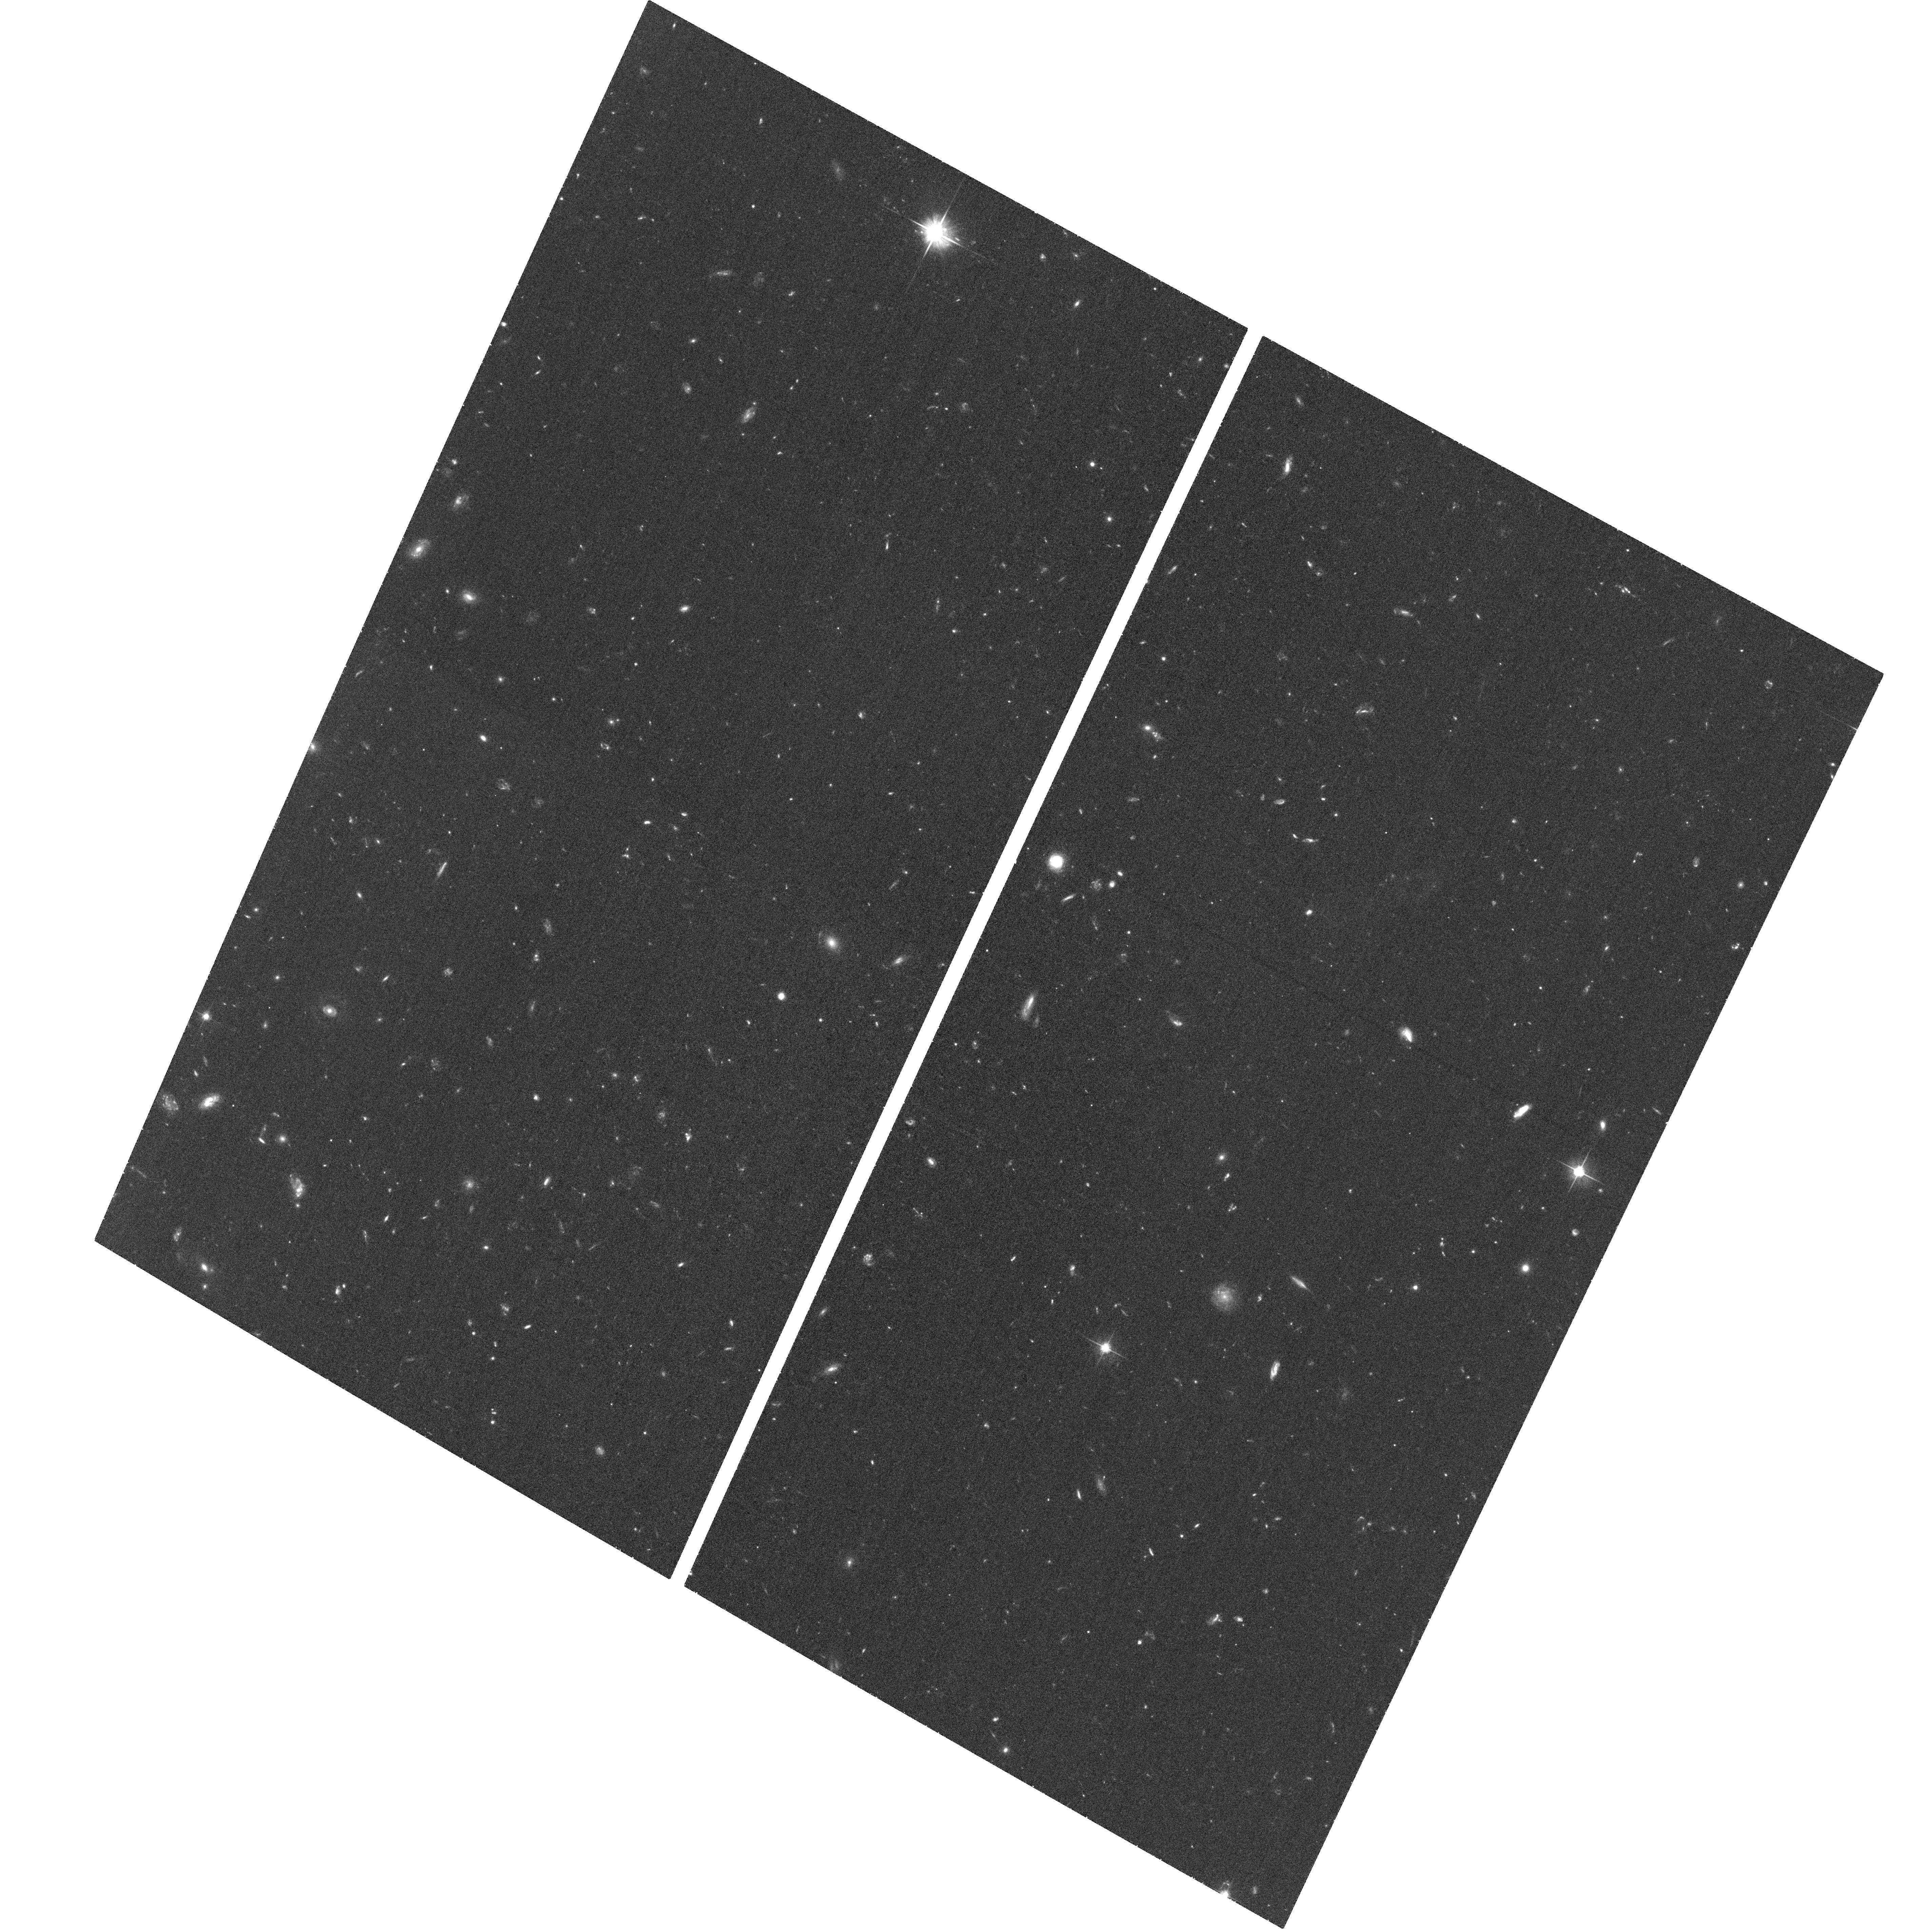
Target: SPTCLJ2331-5051
Instrument: ACS/WFC
Filter: F606W
Exposure: 32 min
Observation ID: hst_12246_23_acs_wfc_f606w_jbke23

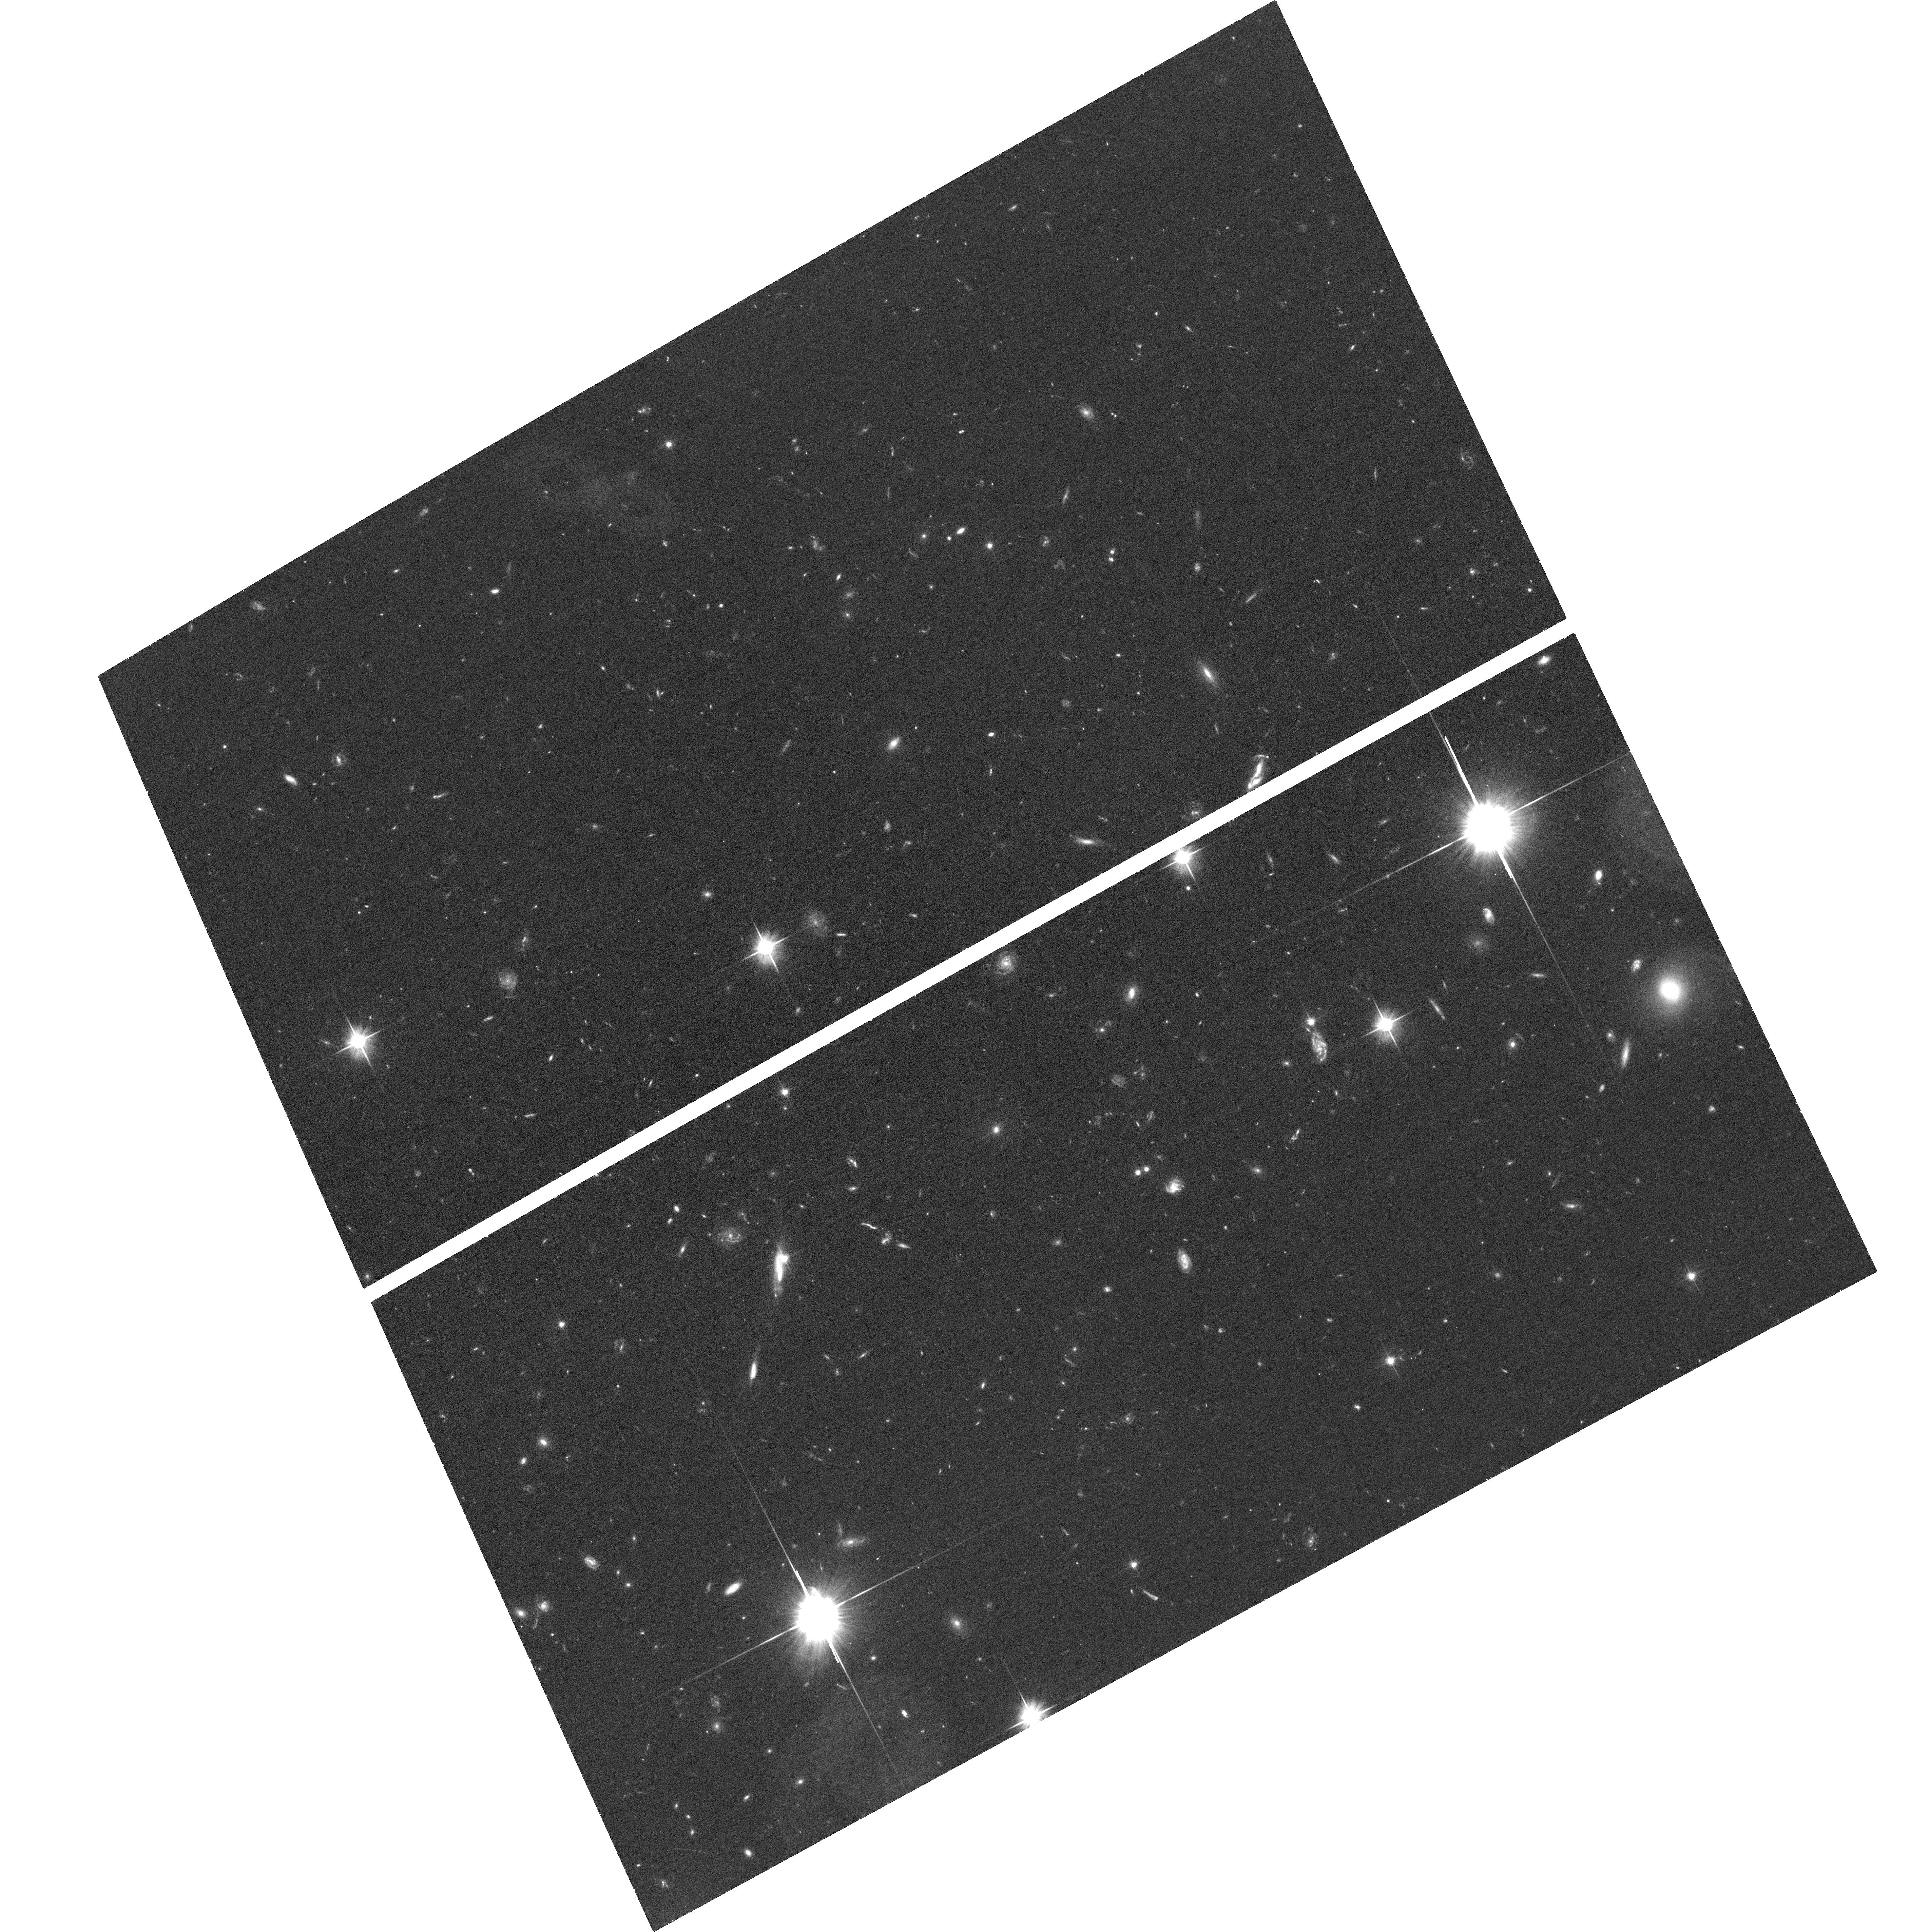
Target: SPTCLJ0000-5748
Instrument: ACS/WFC
Filter: F606W
Exposure: 32 min
Observation ID: hst_12246_01_acs_wfc_f606w_jbke01

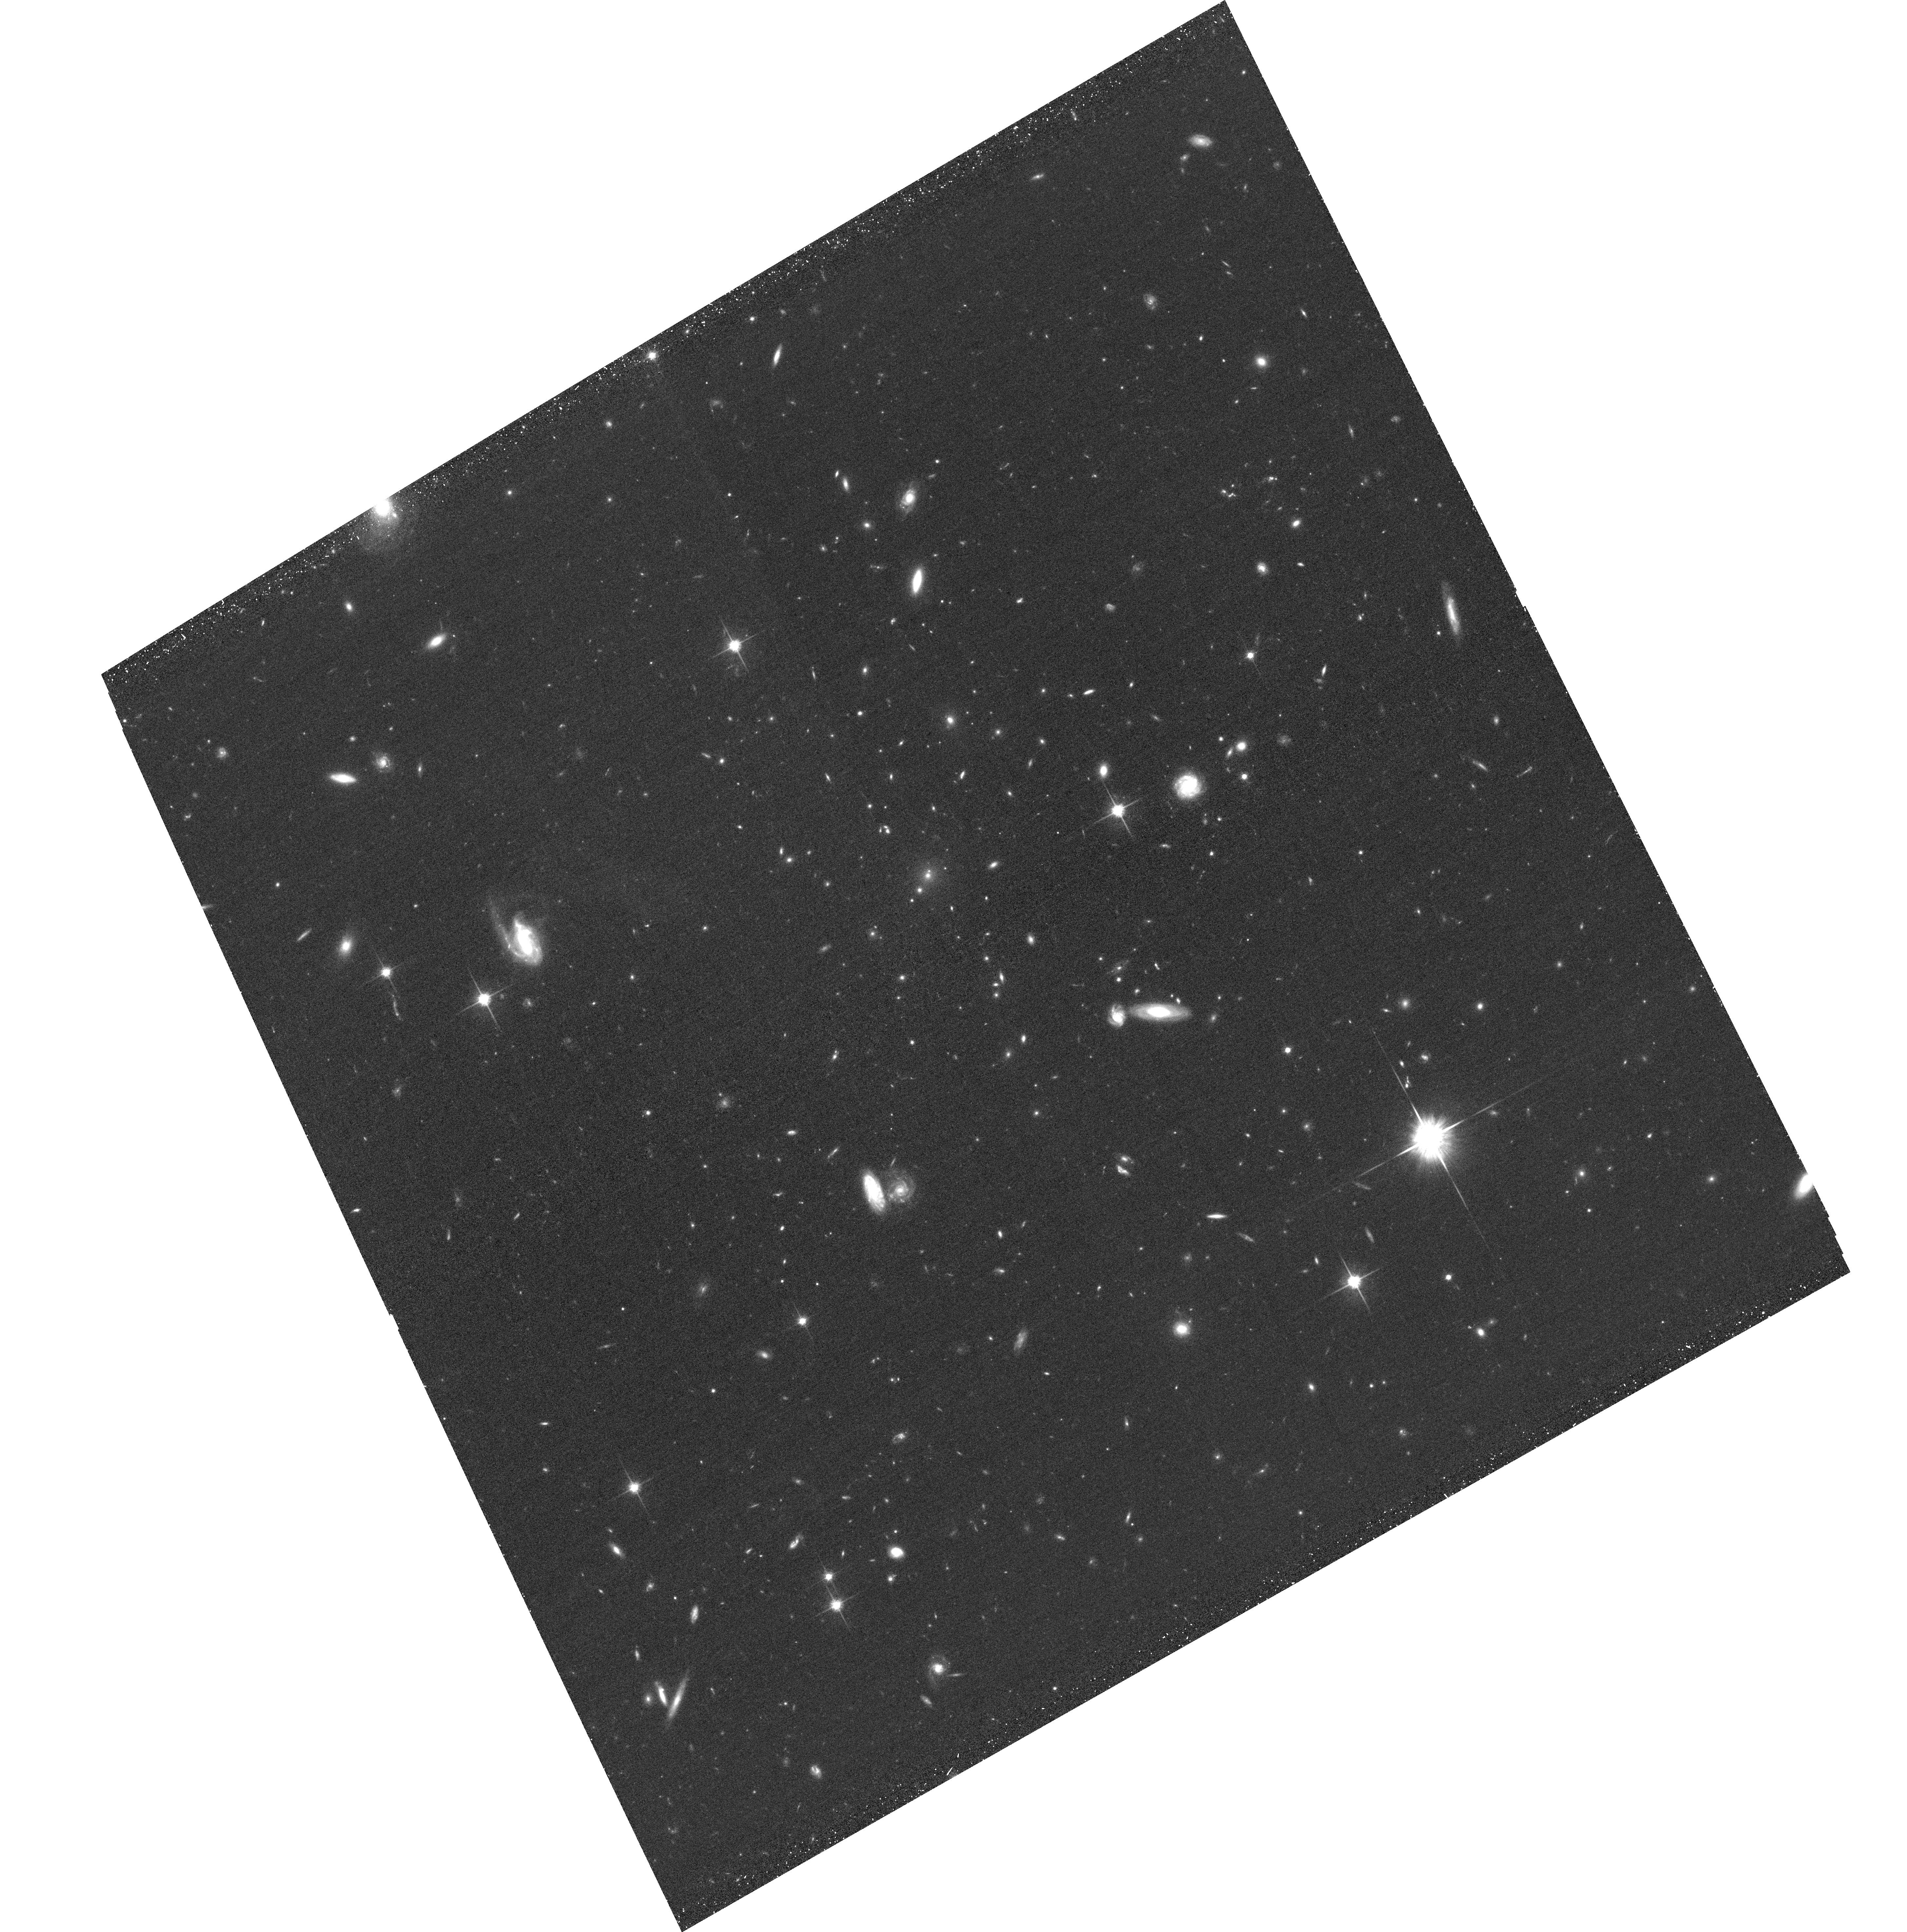
Target: SPTCLJ2341-5119
Instrument: ACS/WFC
Filter: F814W
Exposure: 32 min
Observation ID: hst_12246_10_acs_wfc_f814w_jbke10

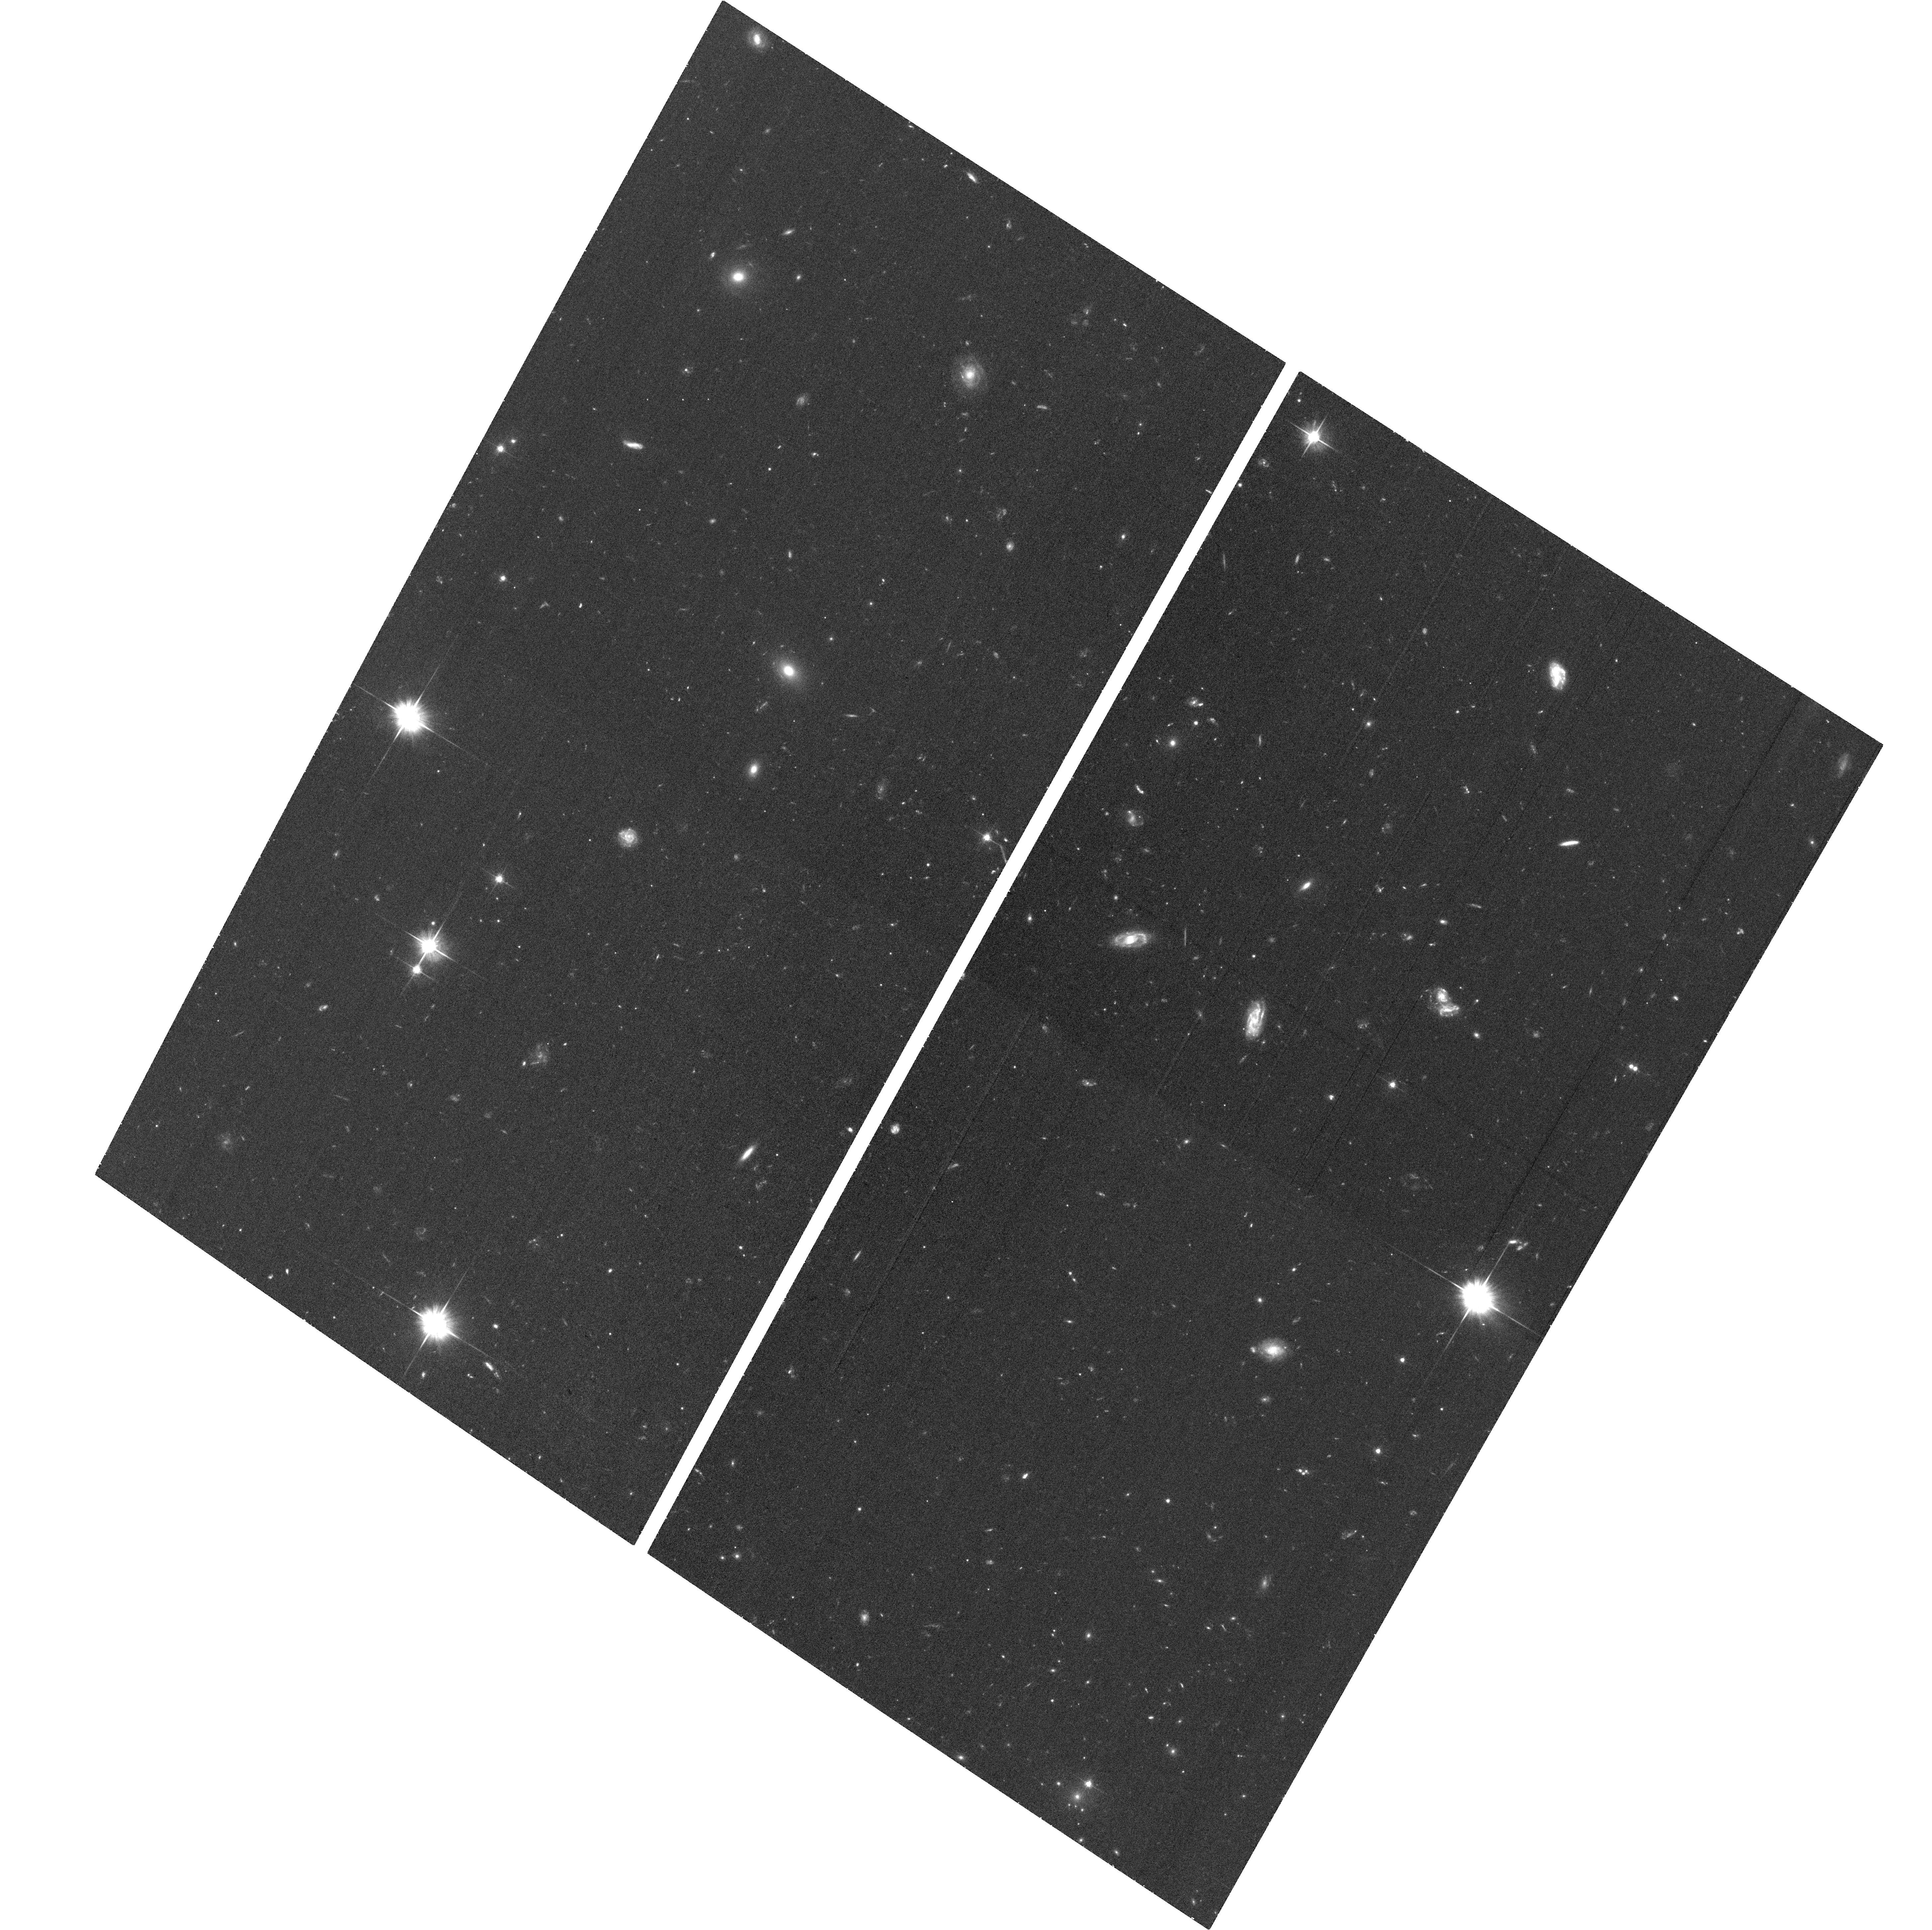
Target: SPTCLJ2337-5942
Instrument: ACS/WFC
Filter: F606W
Exposure: 32 min
Observation ID: hst_12246_26_acs_wfc_f606w_jbke26

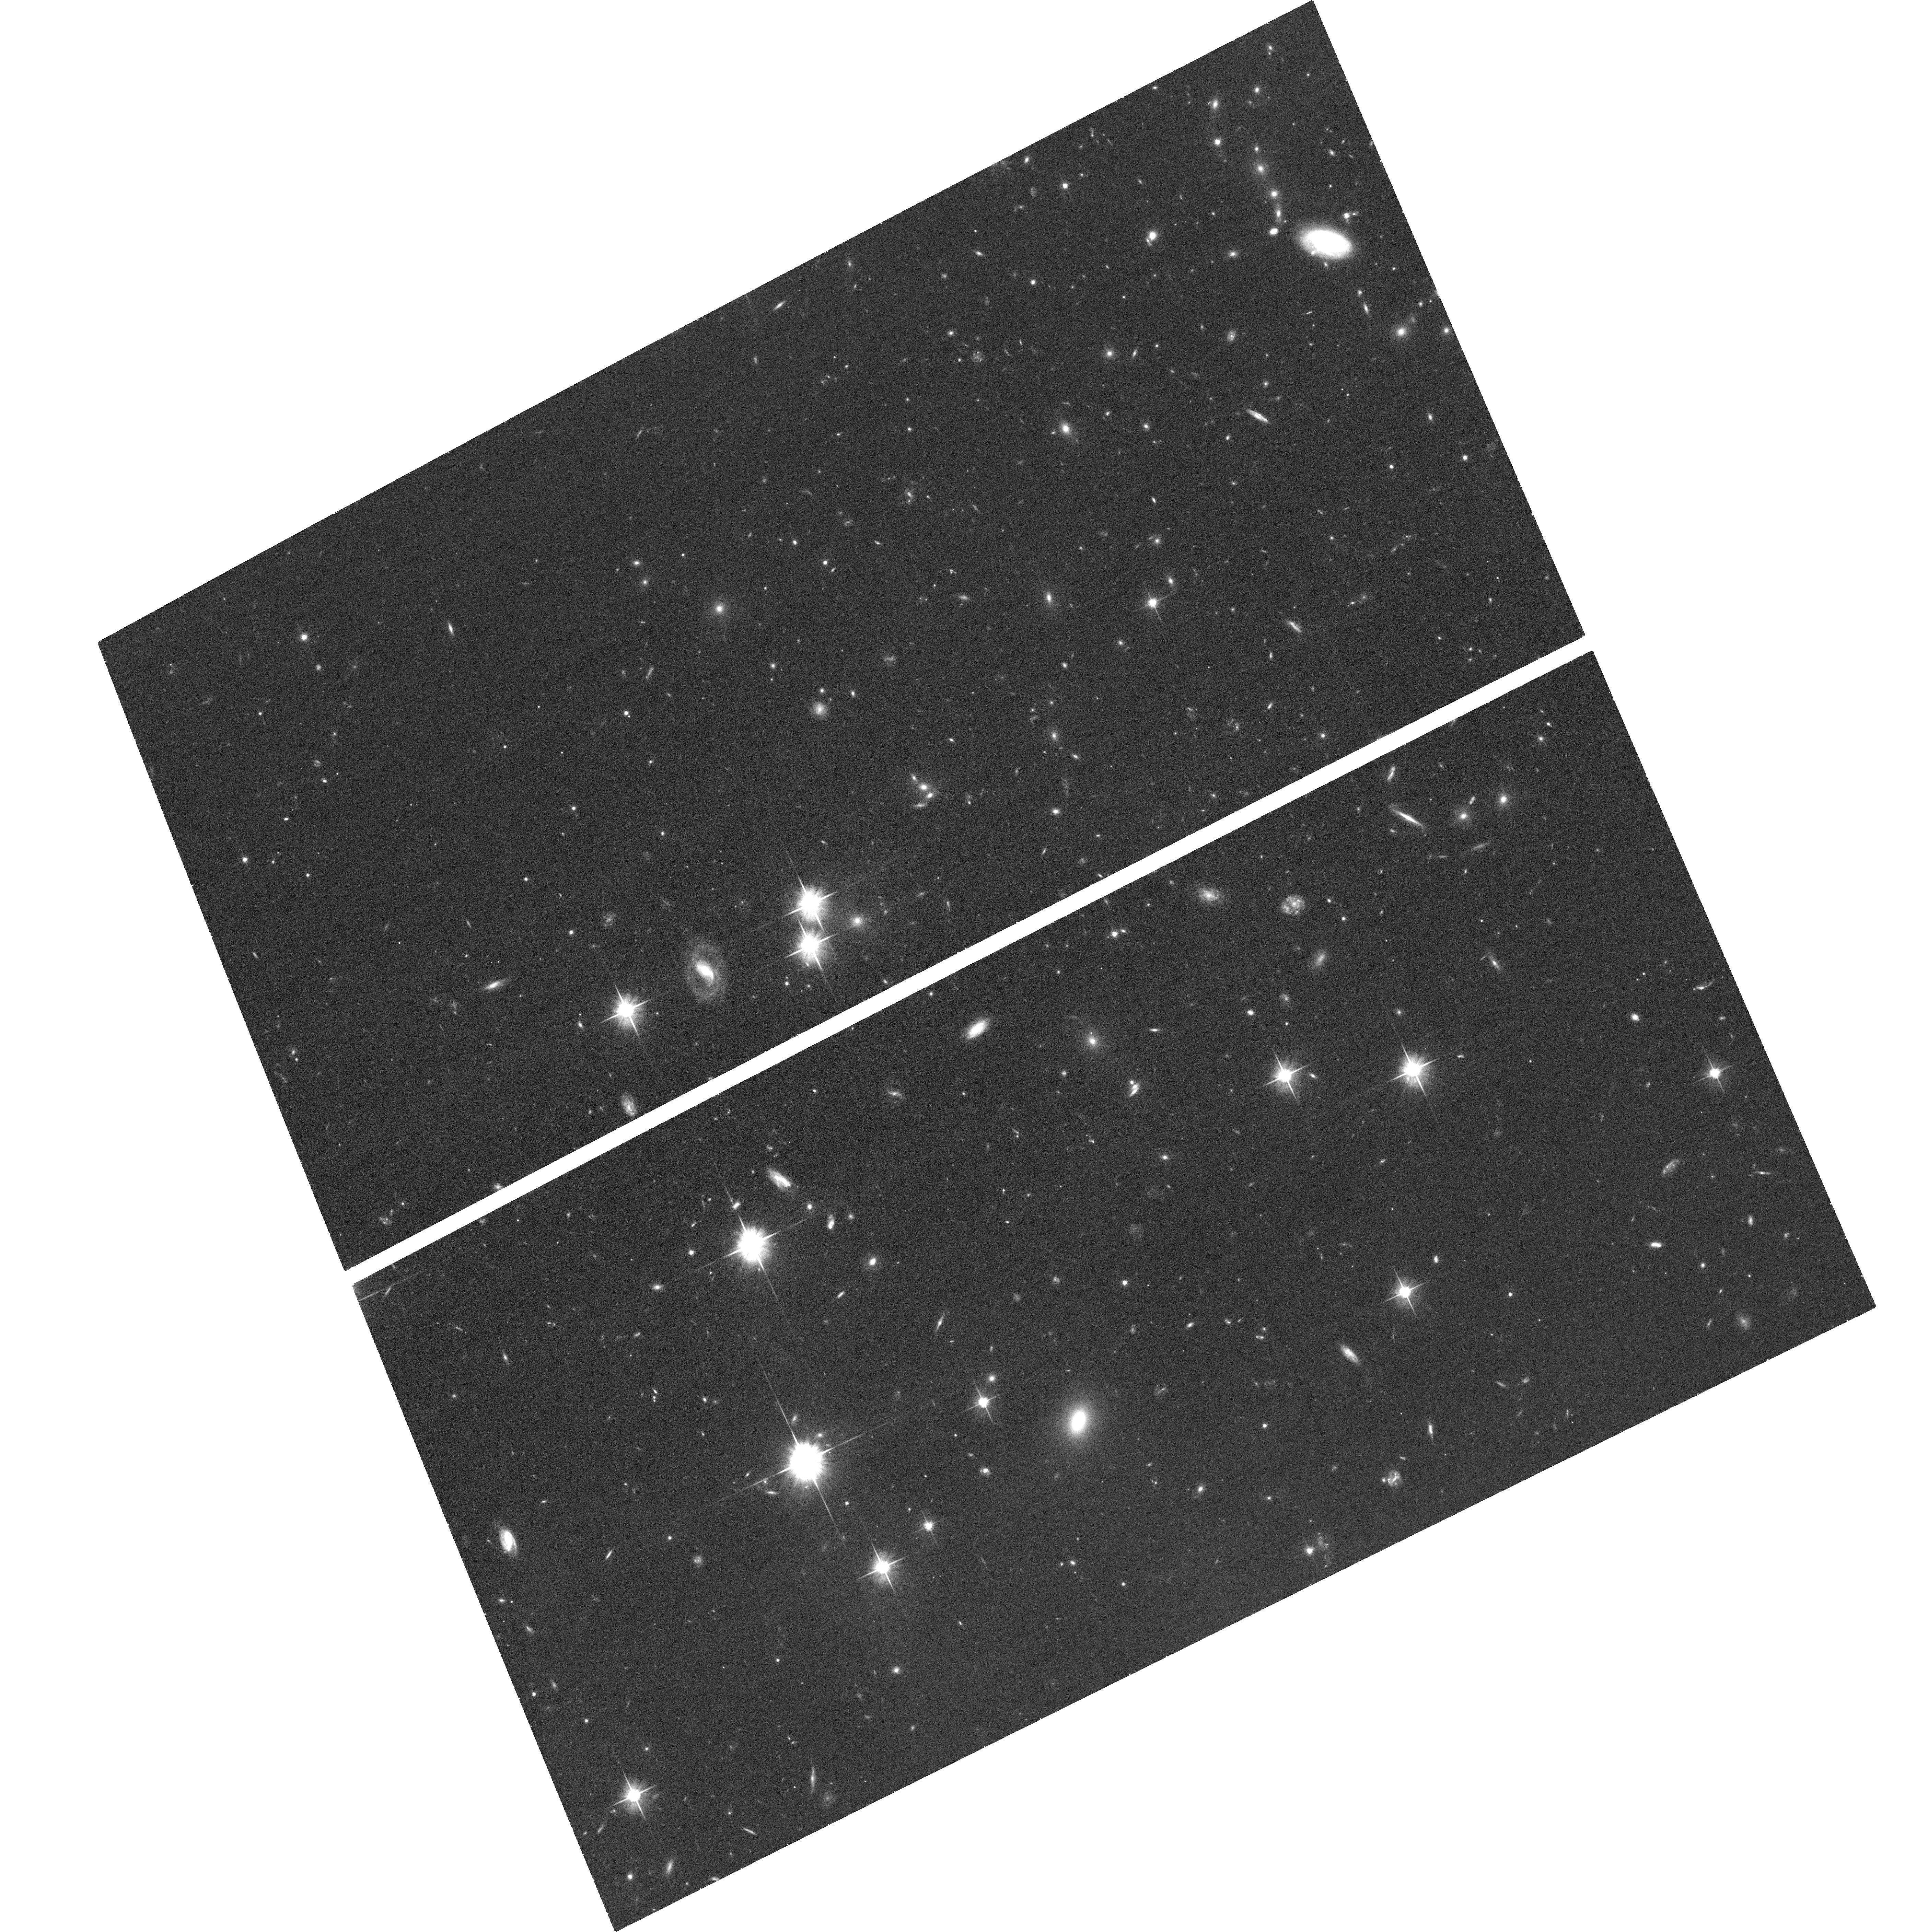
Target: SPTCLJ0559-5249
Instrument: ACS/WFC
Filter: F606W
Exposure: 32 min
Observation ID: hst_12246_19_acs_wfc_f606w_jbke19

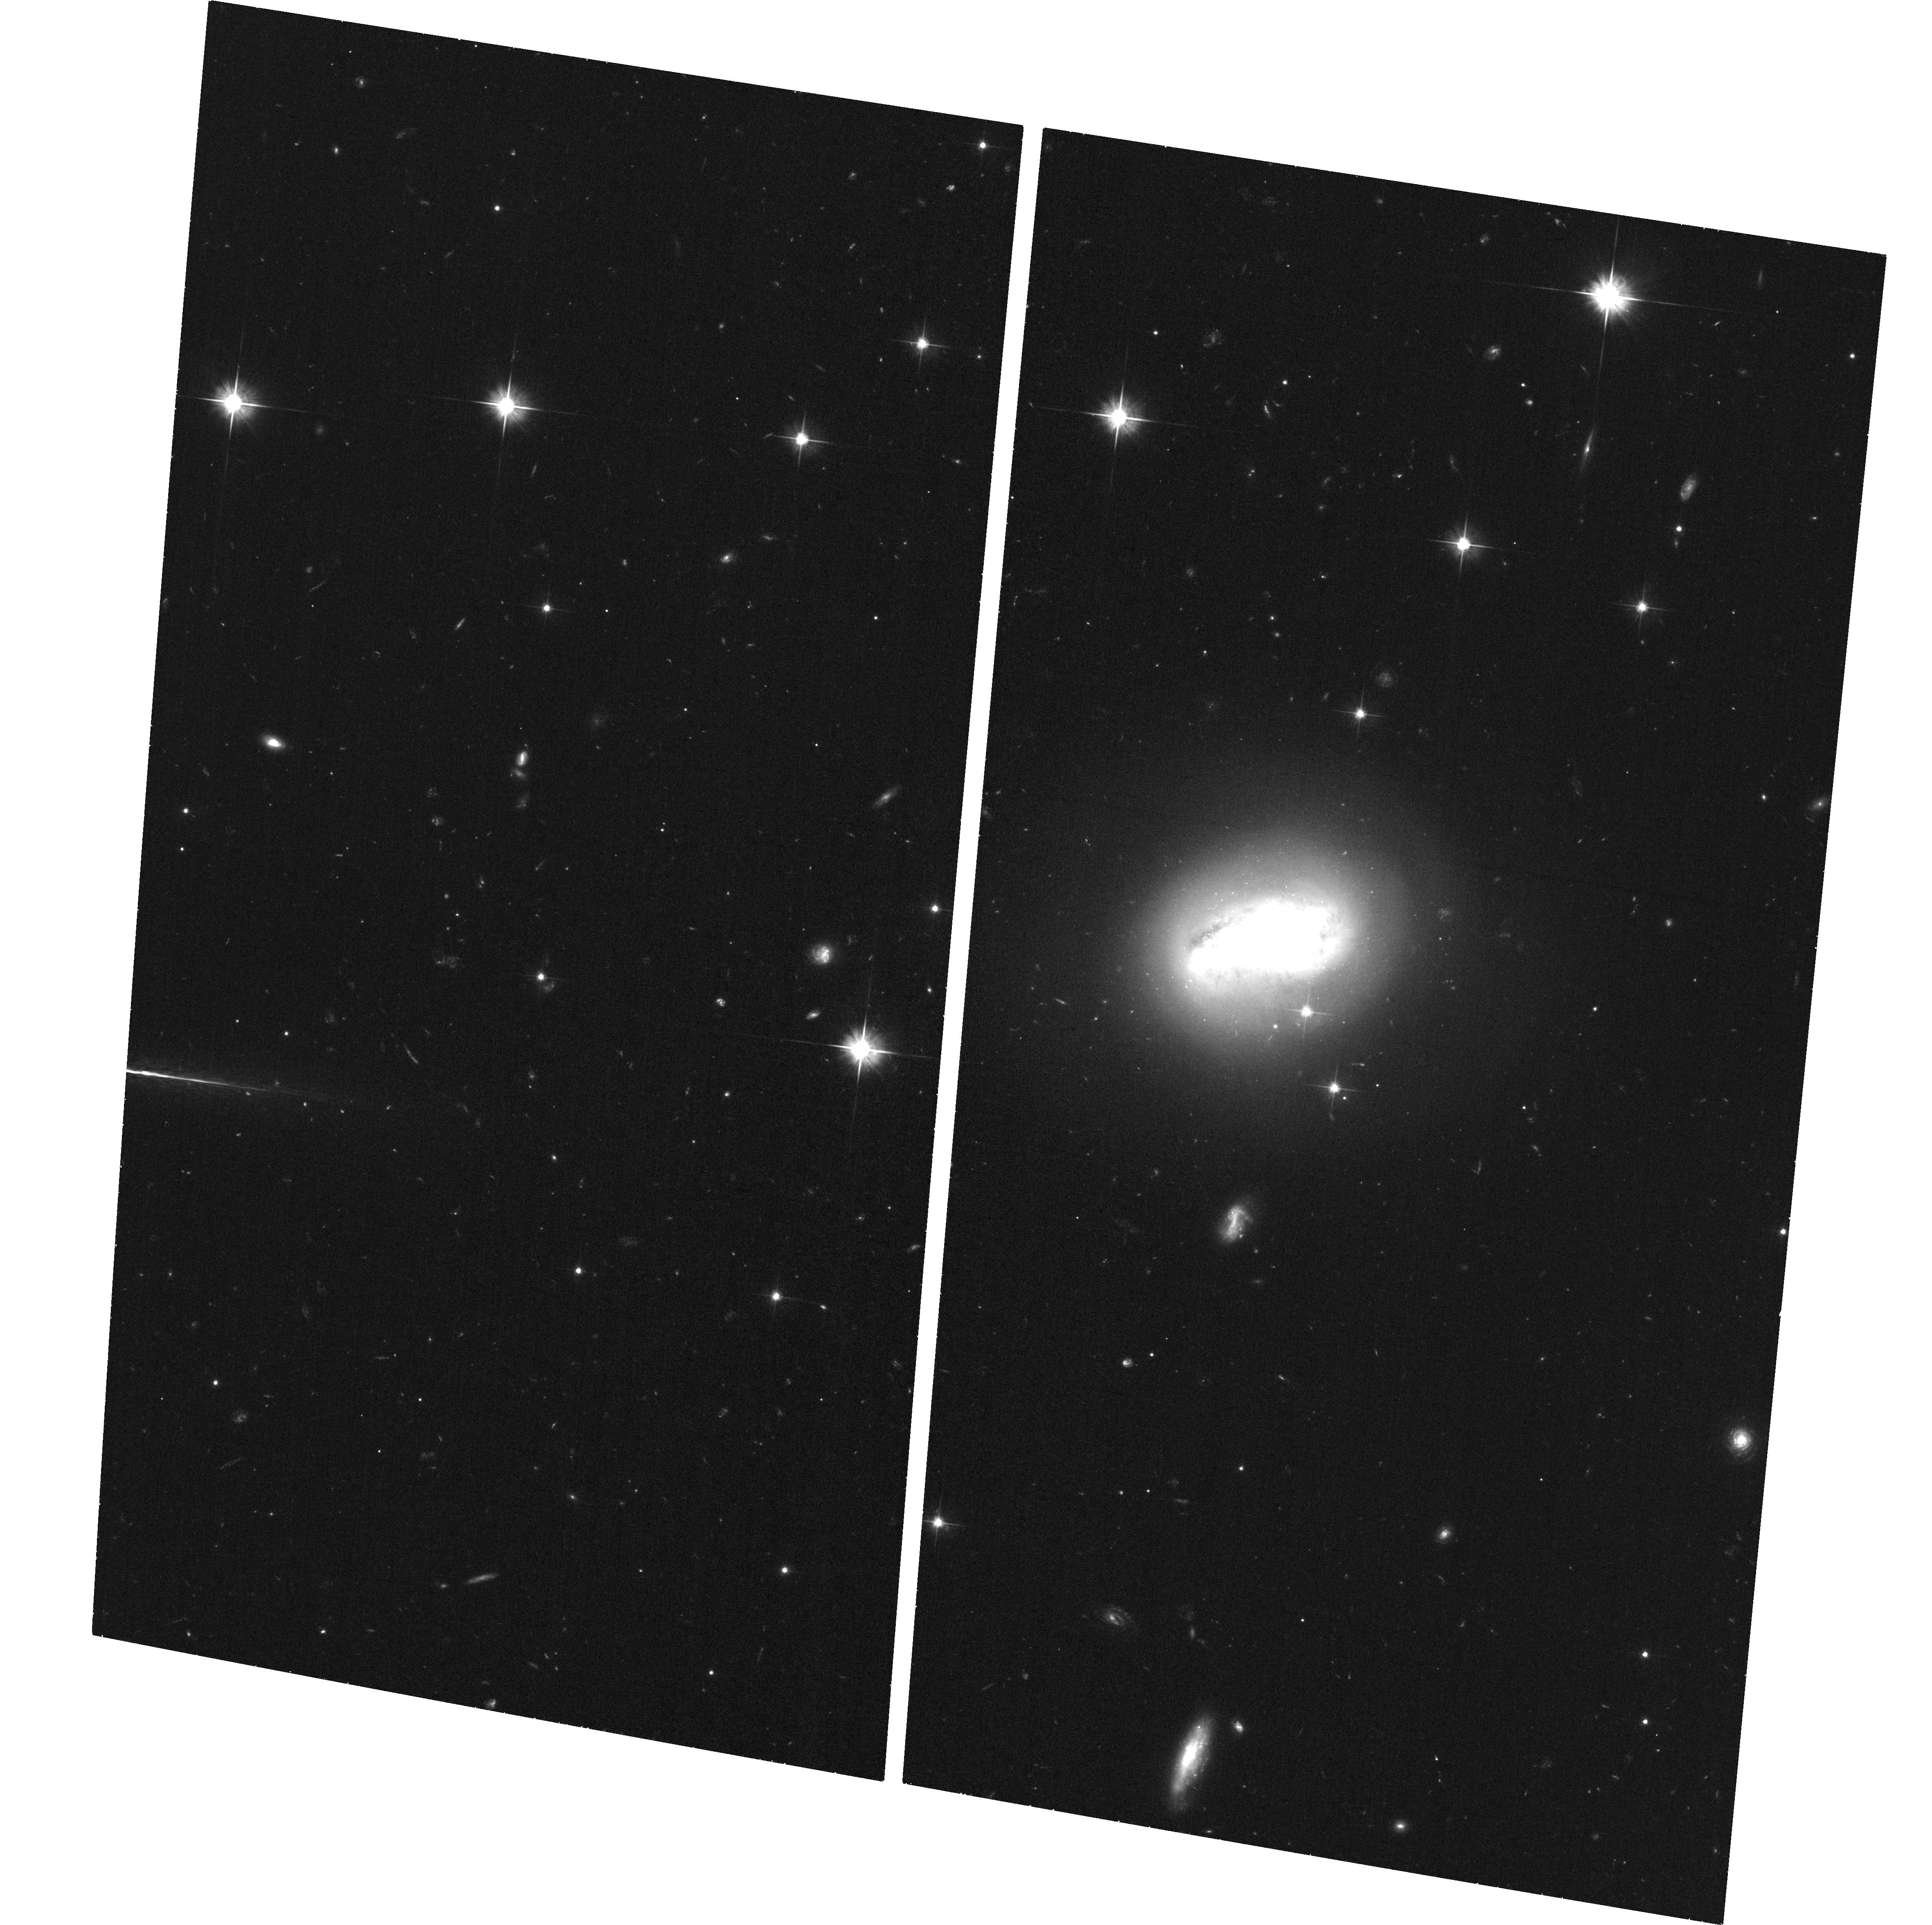
Target: SPTCLJ0533-5005
Instrument: ACS/WFC
Filter: F606W
Exposure: 32 min
Observation ID: hst_12246_13_acs_wfc_f606w_jbke13

Weak Lensing Mass Calibration of SZ-Selected Clusters (PI: Stubbs, Christopher W.)

We request observations of a uniformly selected sample of high mass galaxy clusters at redshift 0.58 < z < 0.88, in order to obtain weak lensing mass measurements of these systems. The clusters are drawn from the sample detected by the South Pole Telescope using the spectral distortion that high mass clusters impose on the Cosmic Microwave Background, the Sunyaev-Zeldovich effect. These clusters comprise a nearly mass-limited sample, which is an unprecedented resource for constraining cosmological parameters and for studying galaxy populations in these extreme environments. The weak lensing mass estimates will be used in conjunction with existing data sets (X-ray, infrared, and optical) to establish an accurate overall mass normalization. Uncertainty in the overall mass scale has not been previously determined for this combination of masses and redshifts, and is the dominant uncertainty in extracting constraints on cosmological parameters from cluster abundance studies. We are undertaking a coordinated program of weak lensing measurements, using ground-based telescopes for clusters at redshift z < 0.55, and HST, as requested here, for higher redshifts.